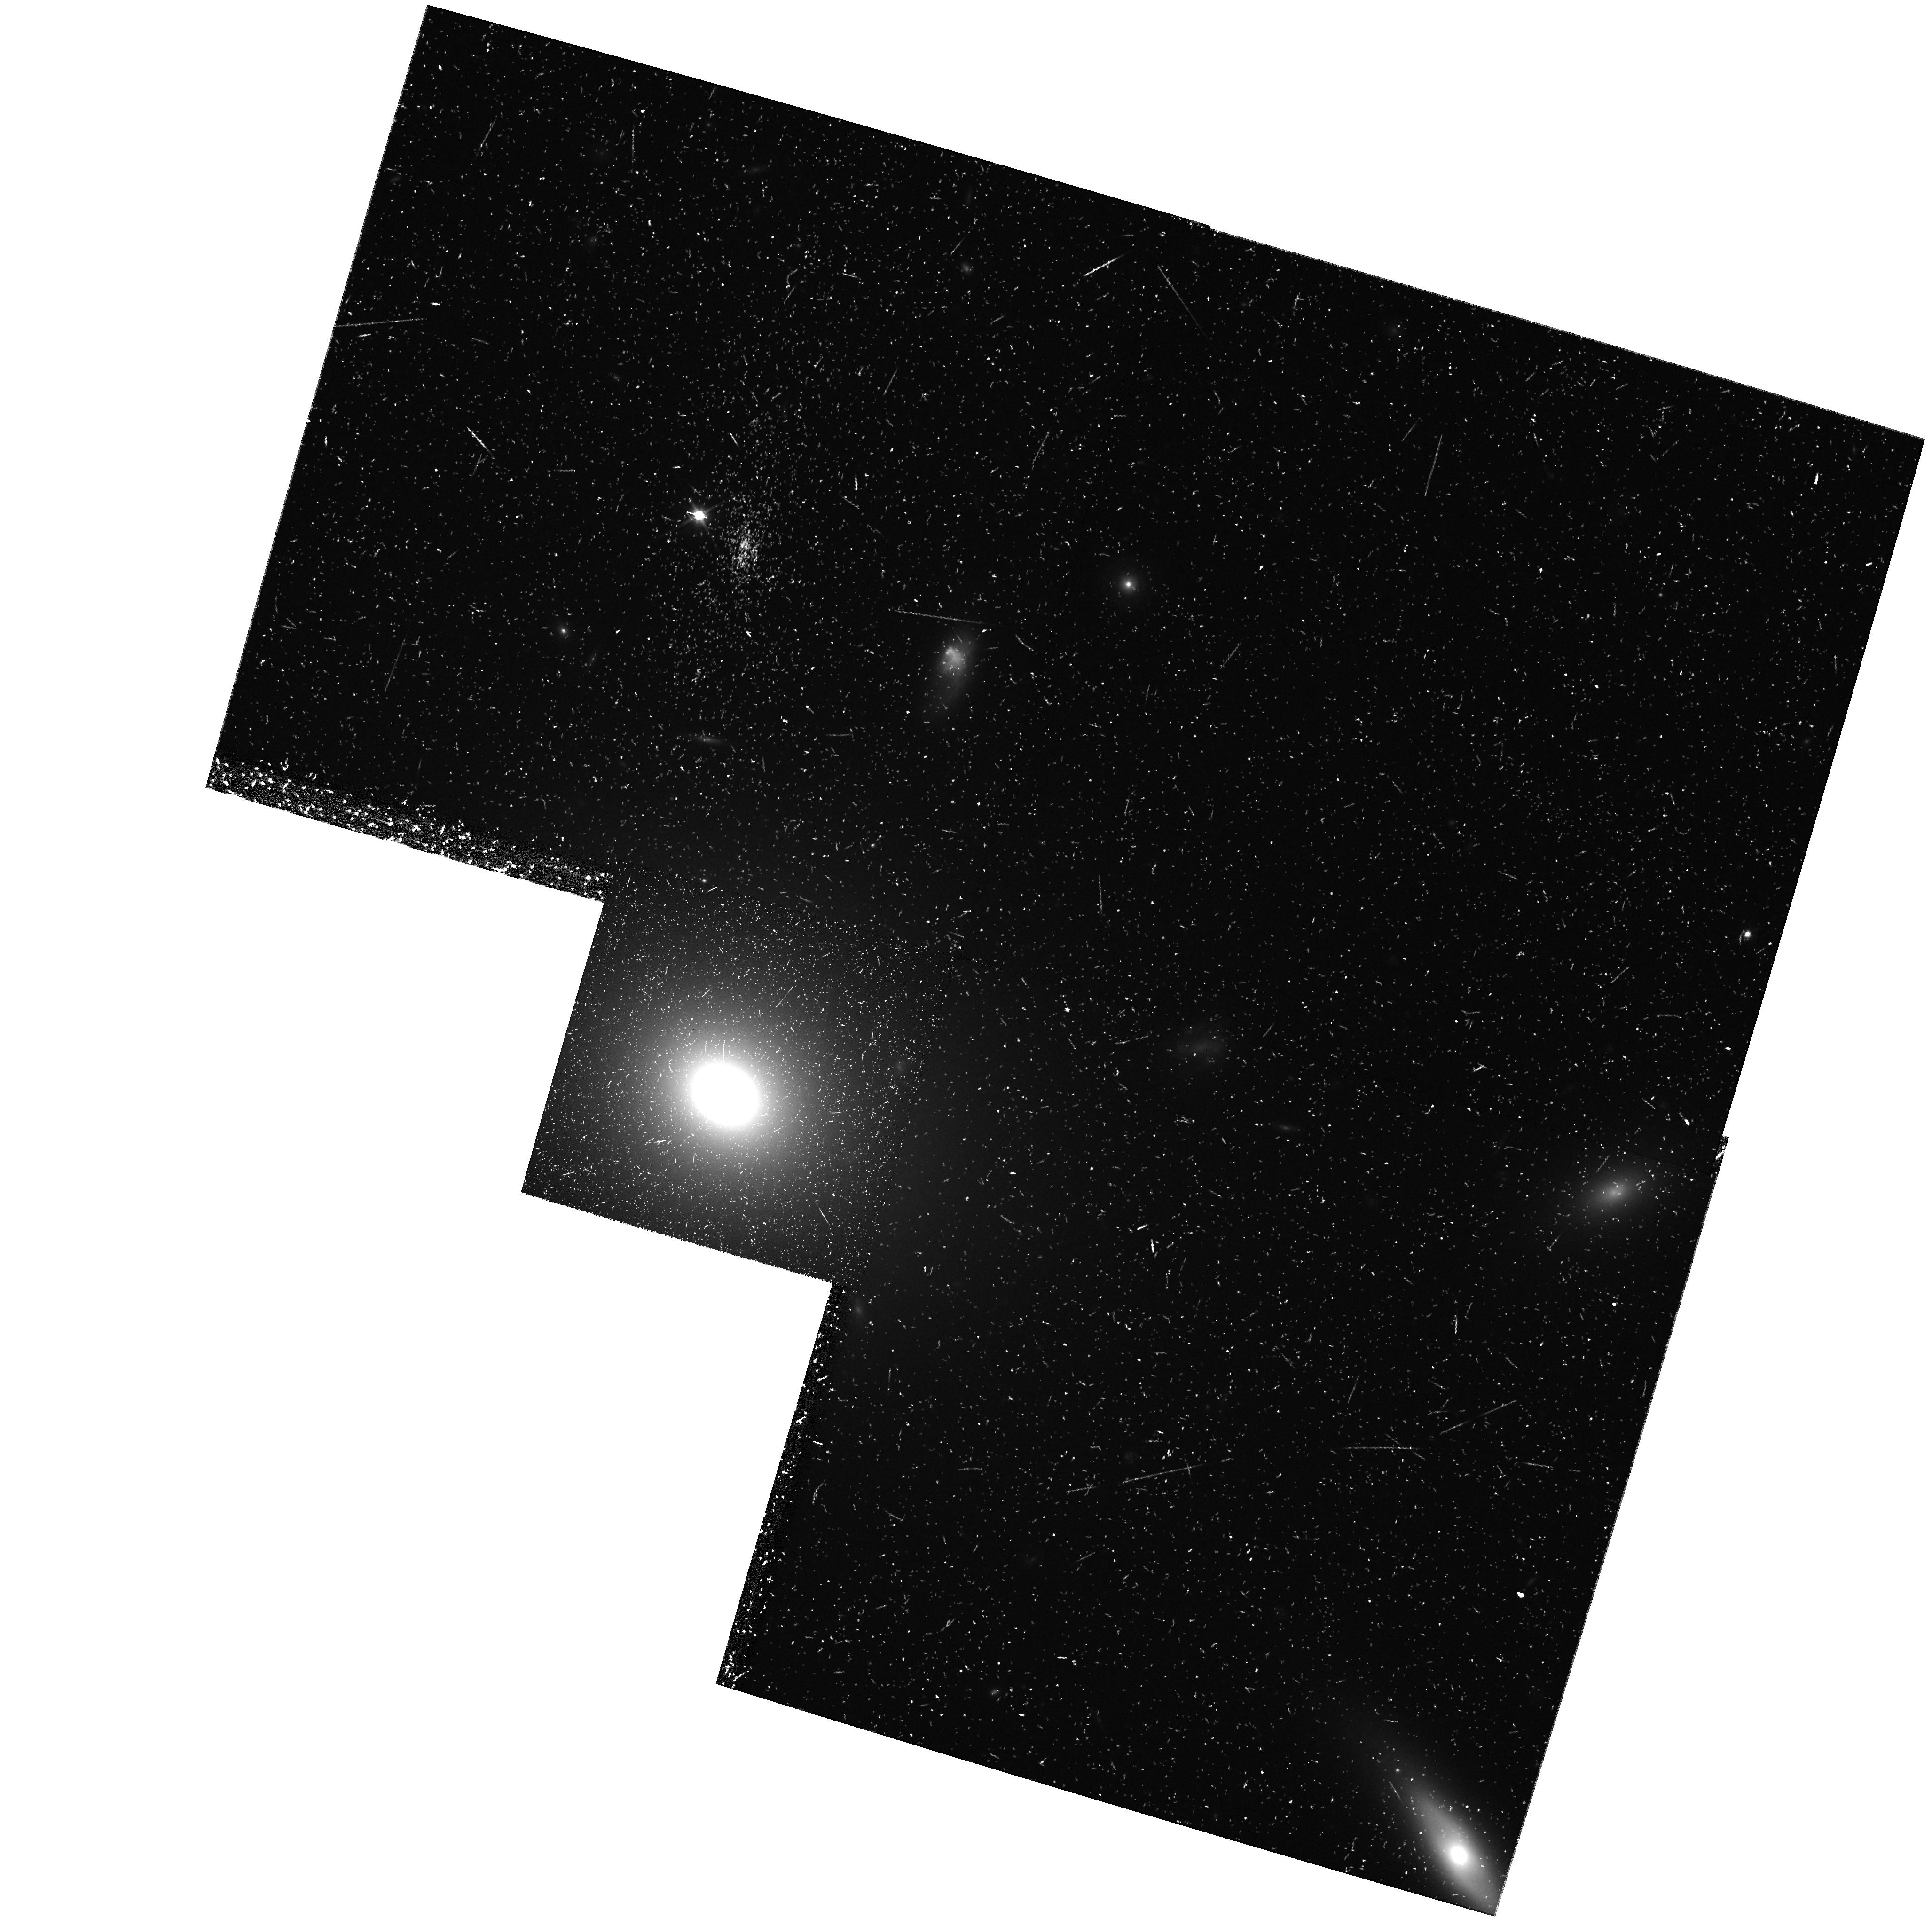
Target: NGC4926-DITHER4
Instrument: WFPC2/PC
Filter: F814W
Exposure: 43 min
Observation ID: hst_8200_08_wfpc2_pc_f814w_u5cp08

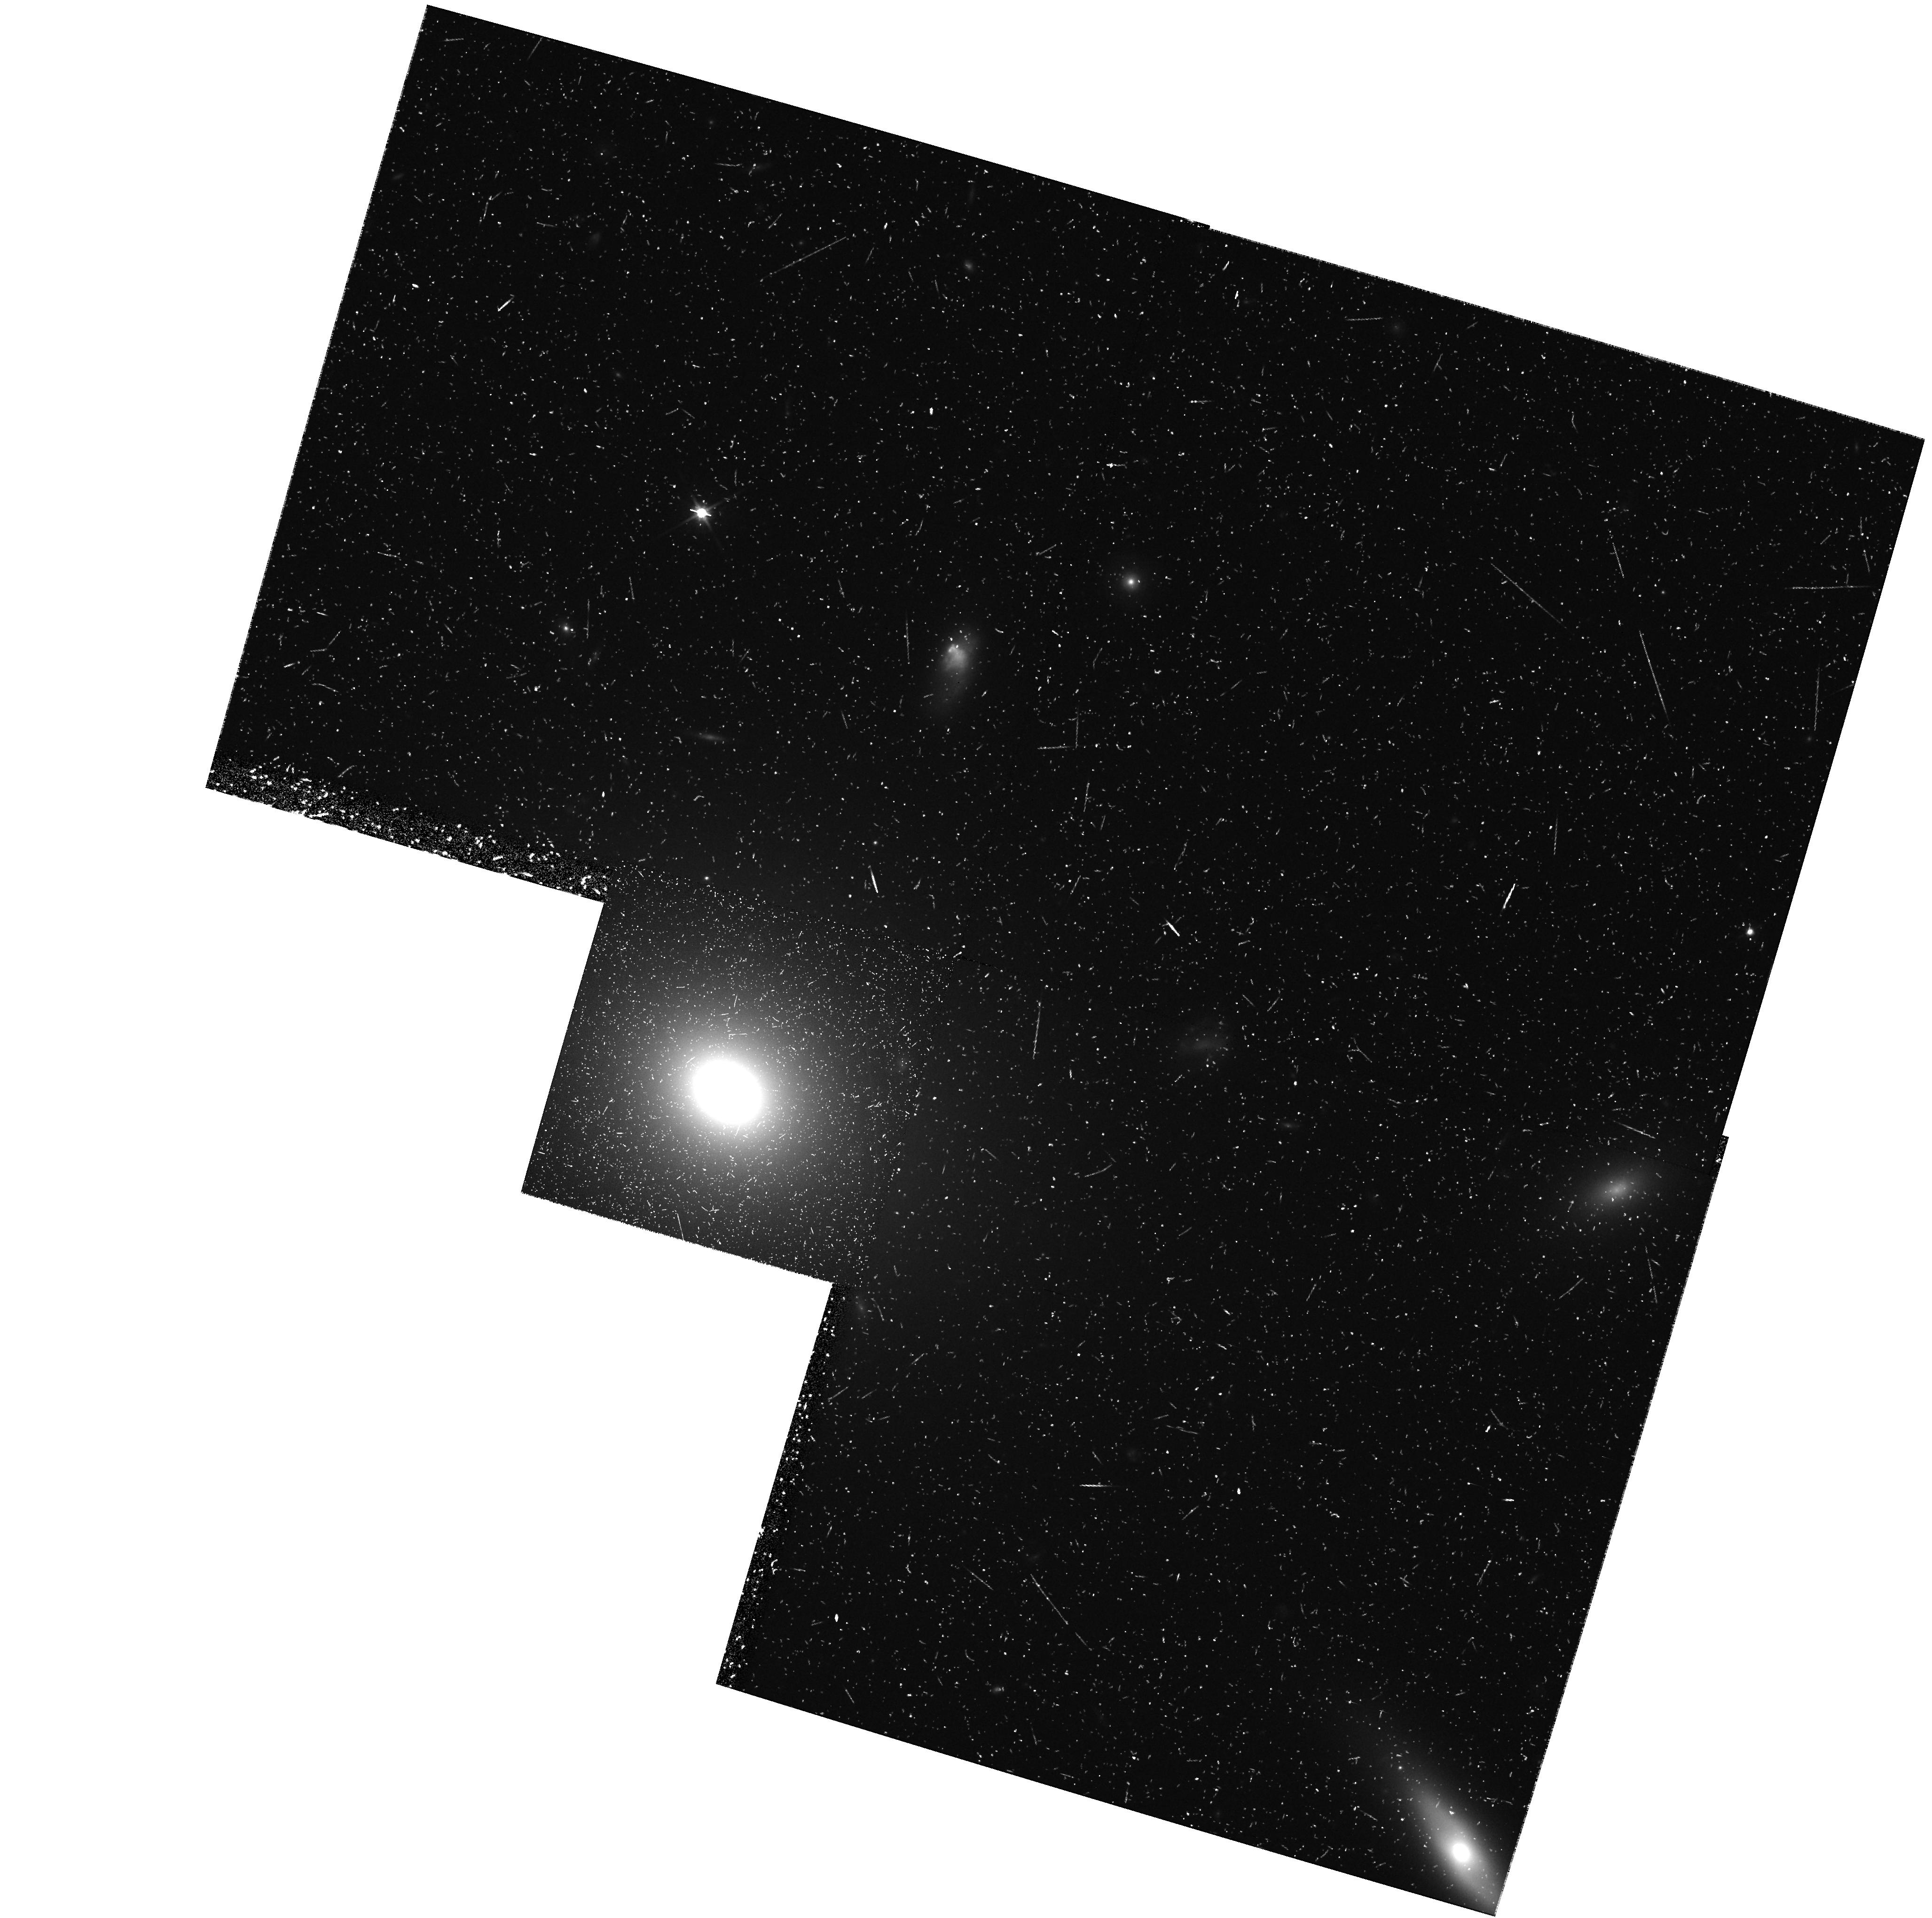
Target: NGC4926-DITHER2
Instrument: WFPC2/PC
Filter: F814W
Exposure: 43 min
Observation ID: hst_8200_06_wfpc2_pc_f814w_u5cp06

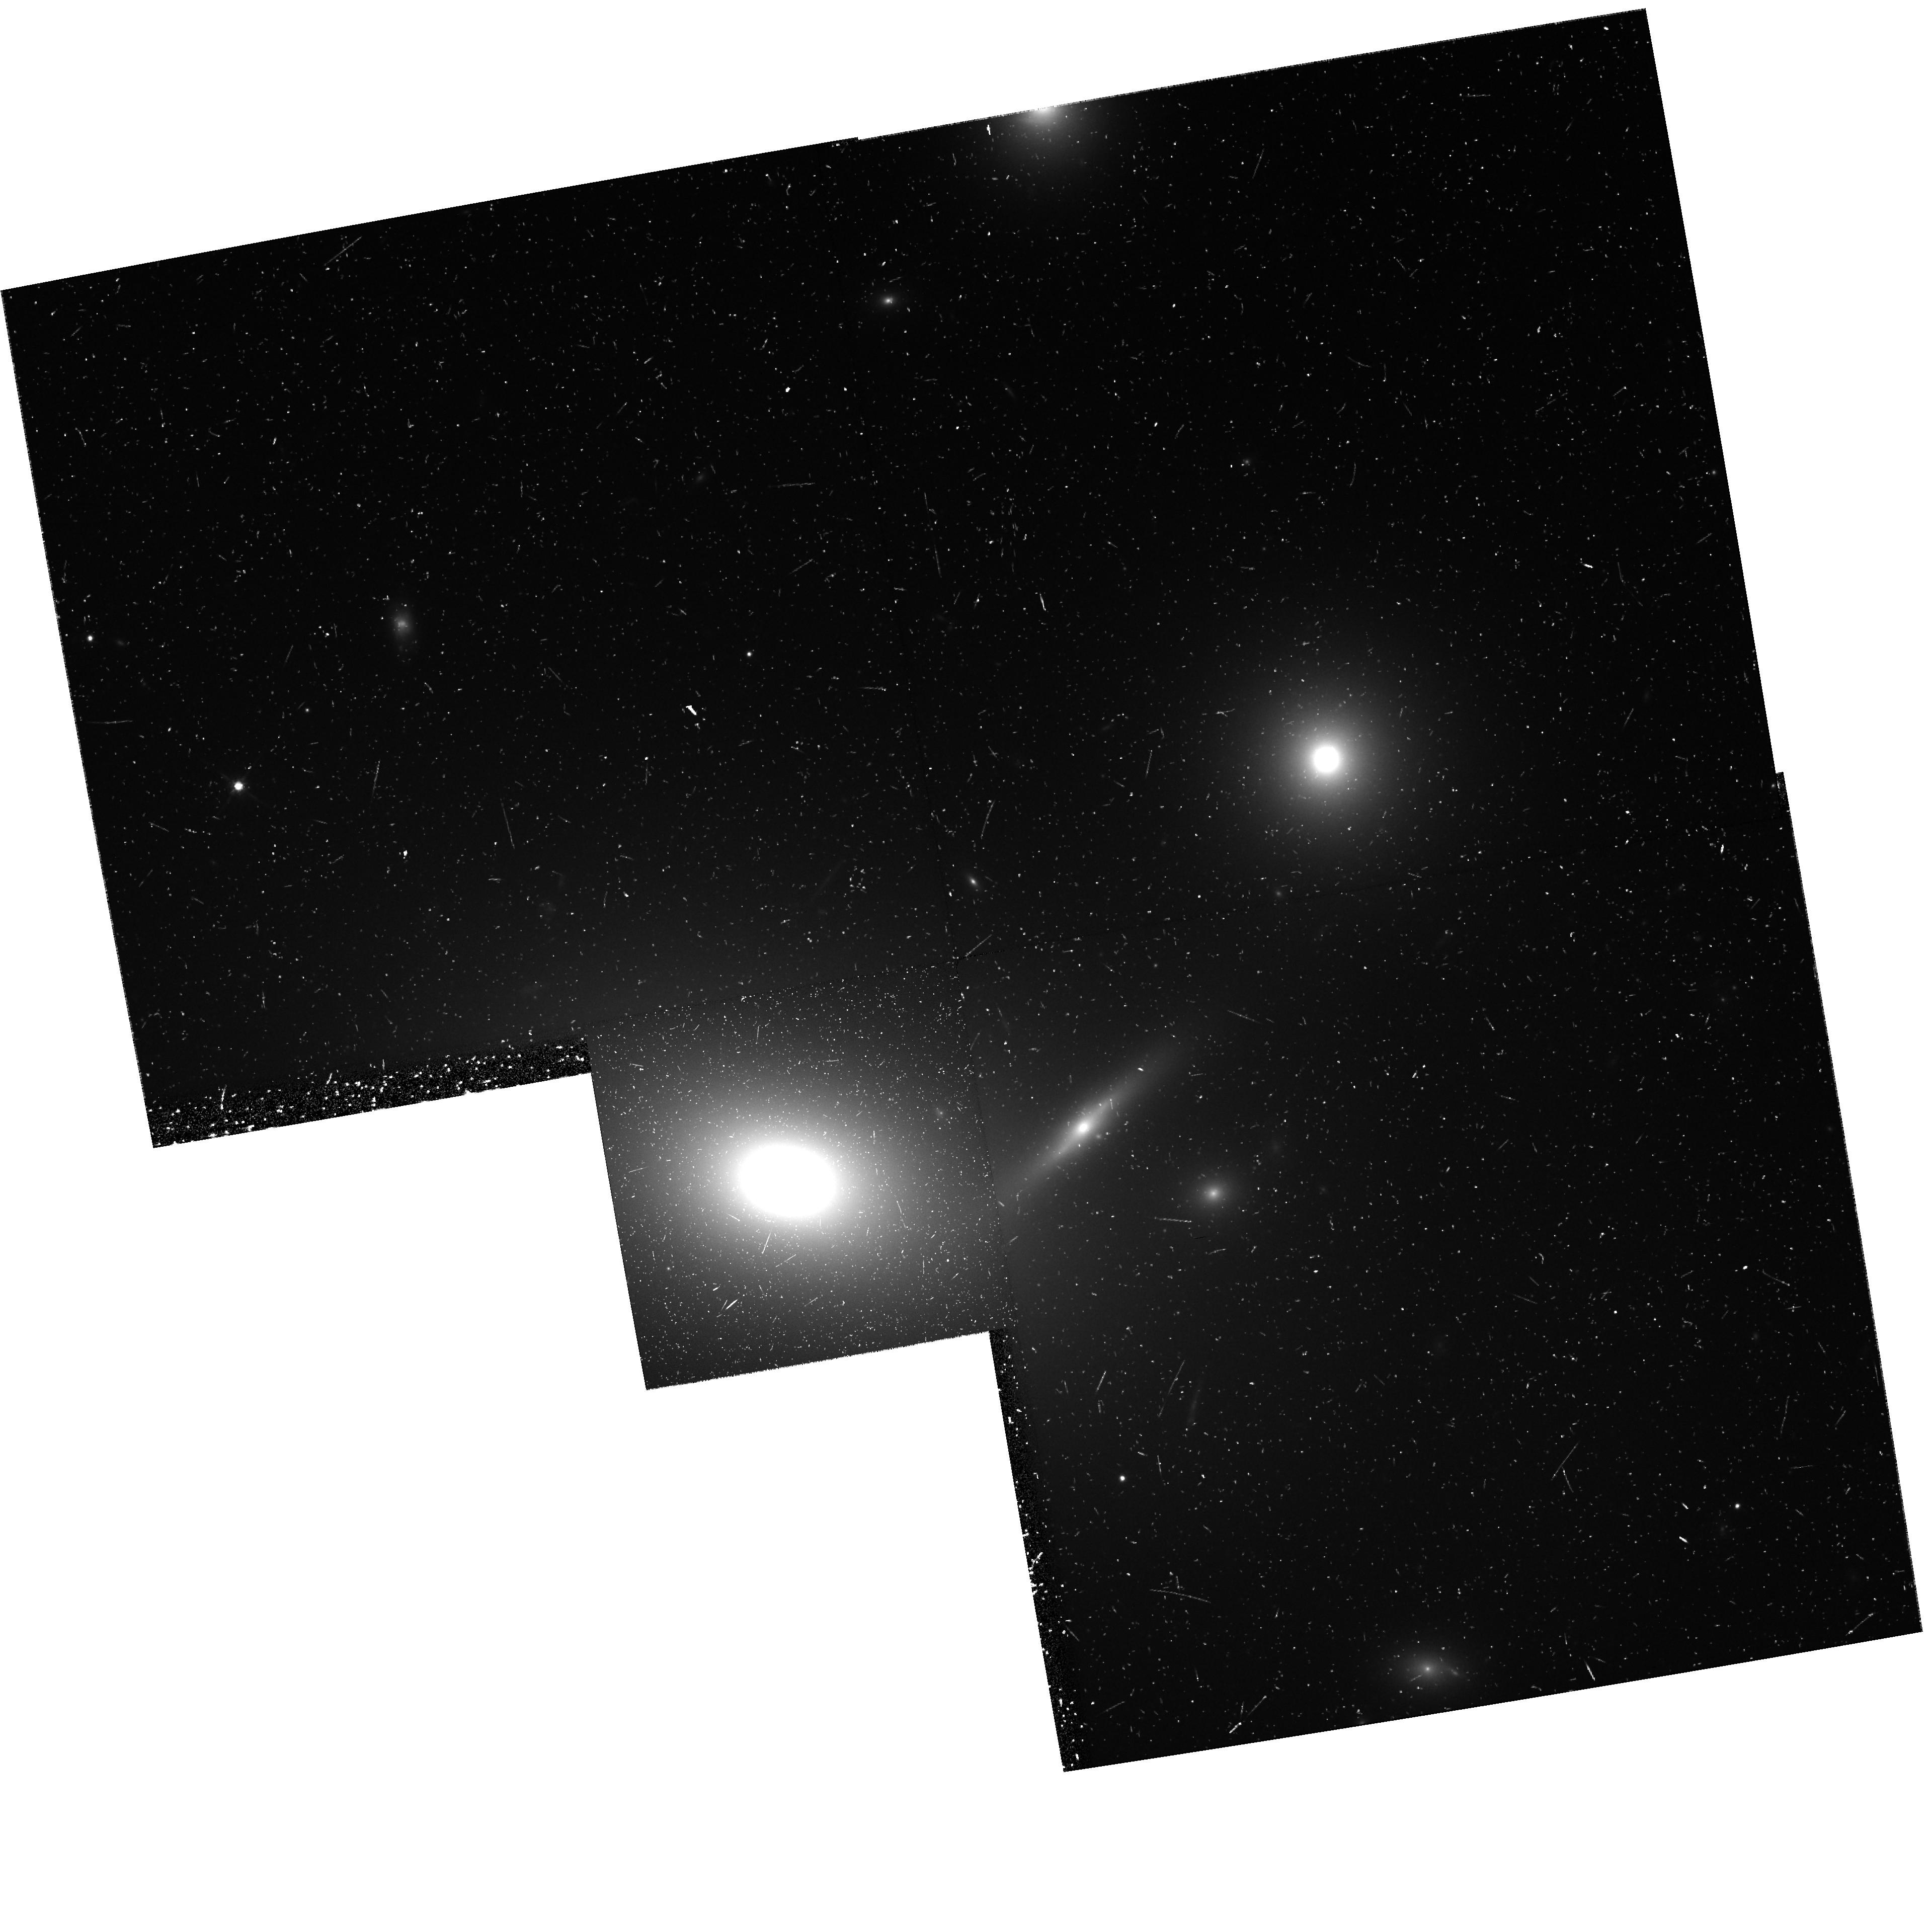
Target: NGC4889-DITHER1
Instrument: WFPC2/PC
Filter: F814W
Exposure: 43 min
Observation ID: hst_8200_01_wfpc2_pc_f814w_u5cp01

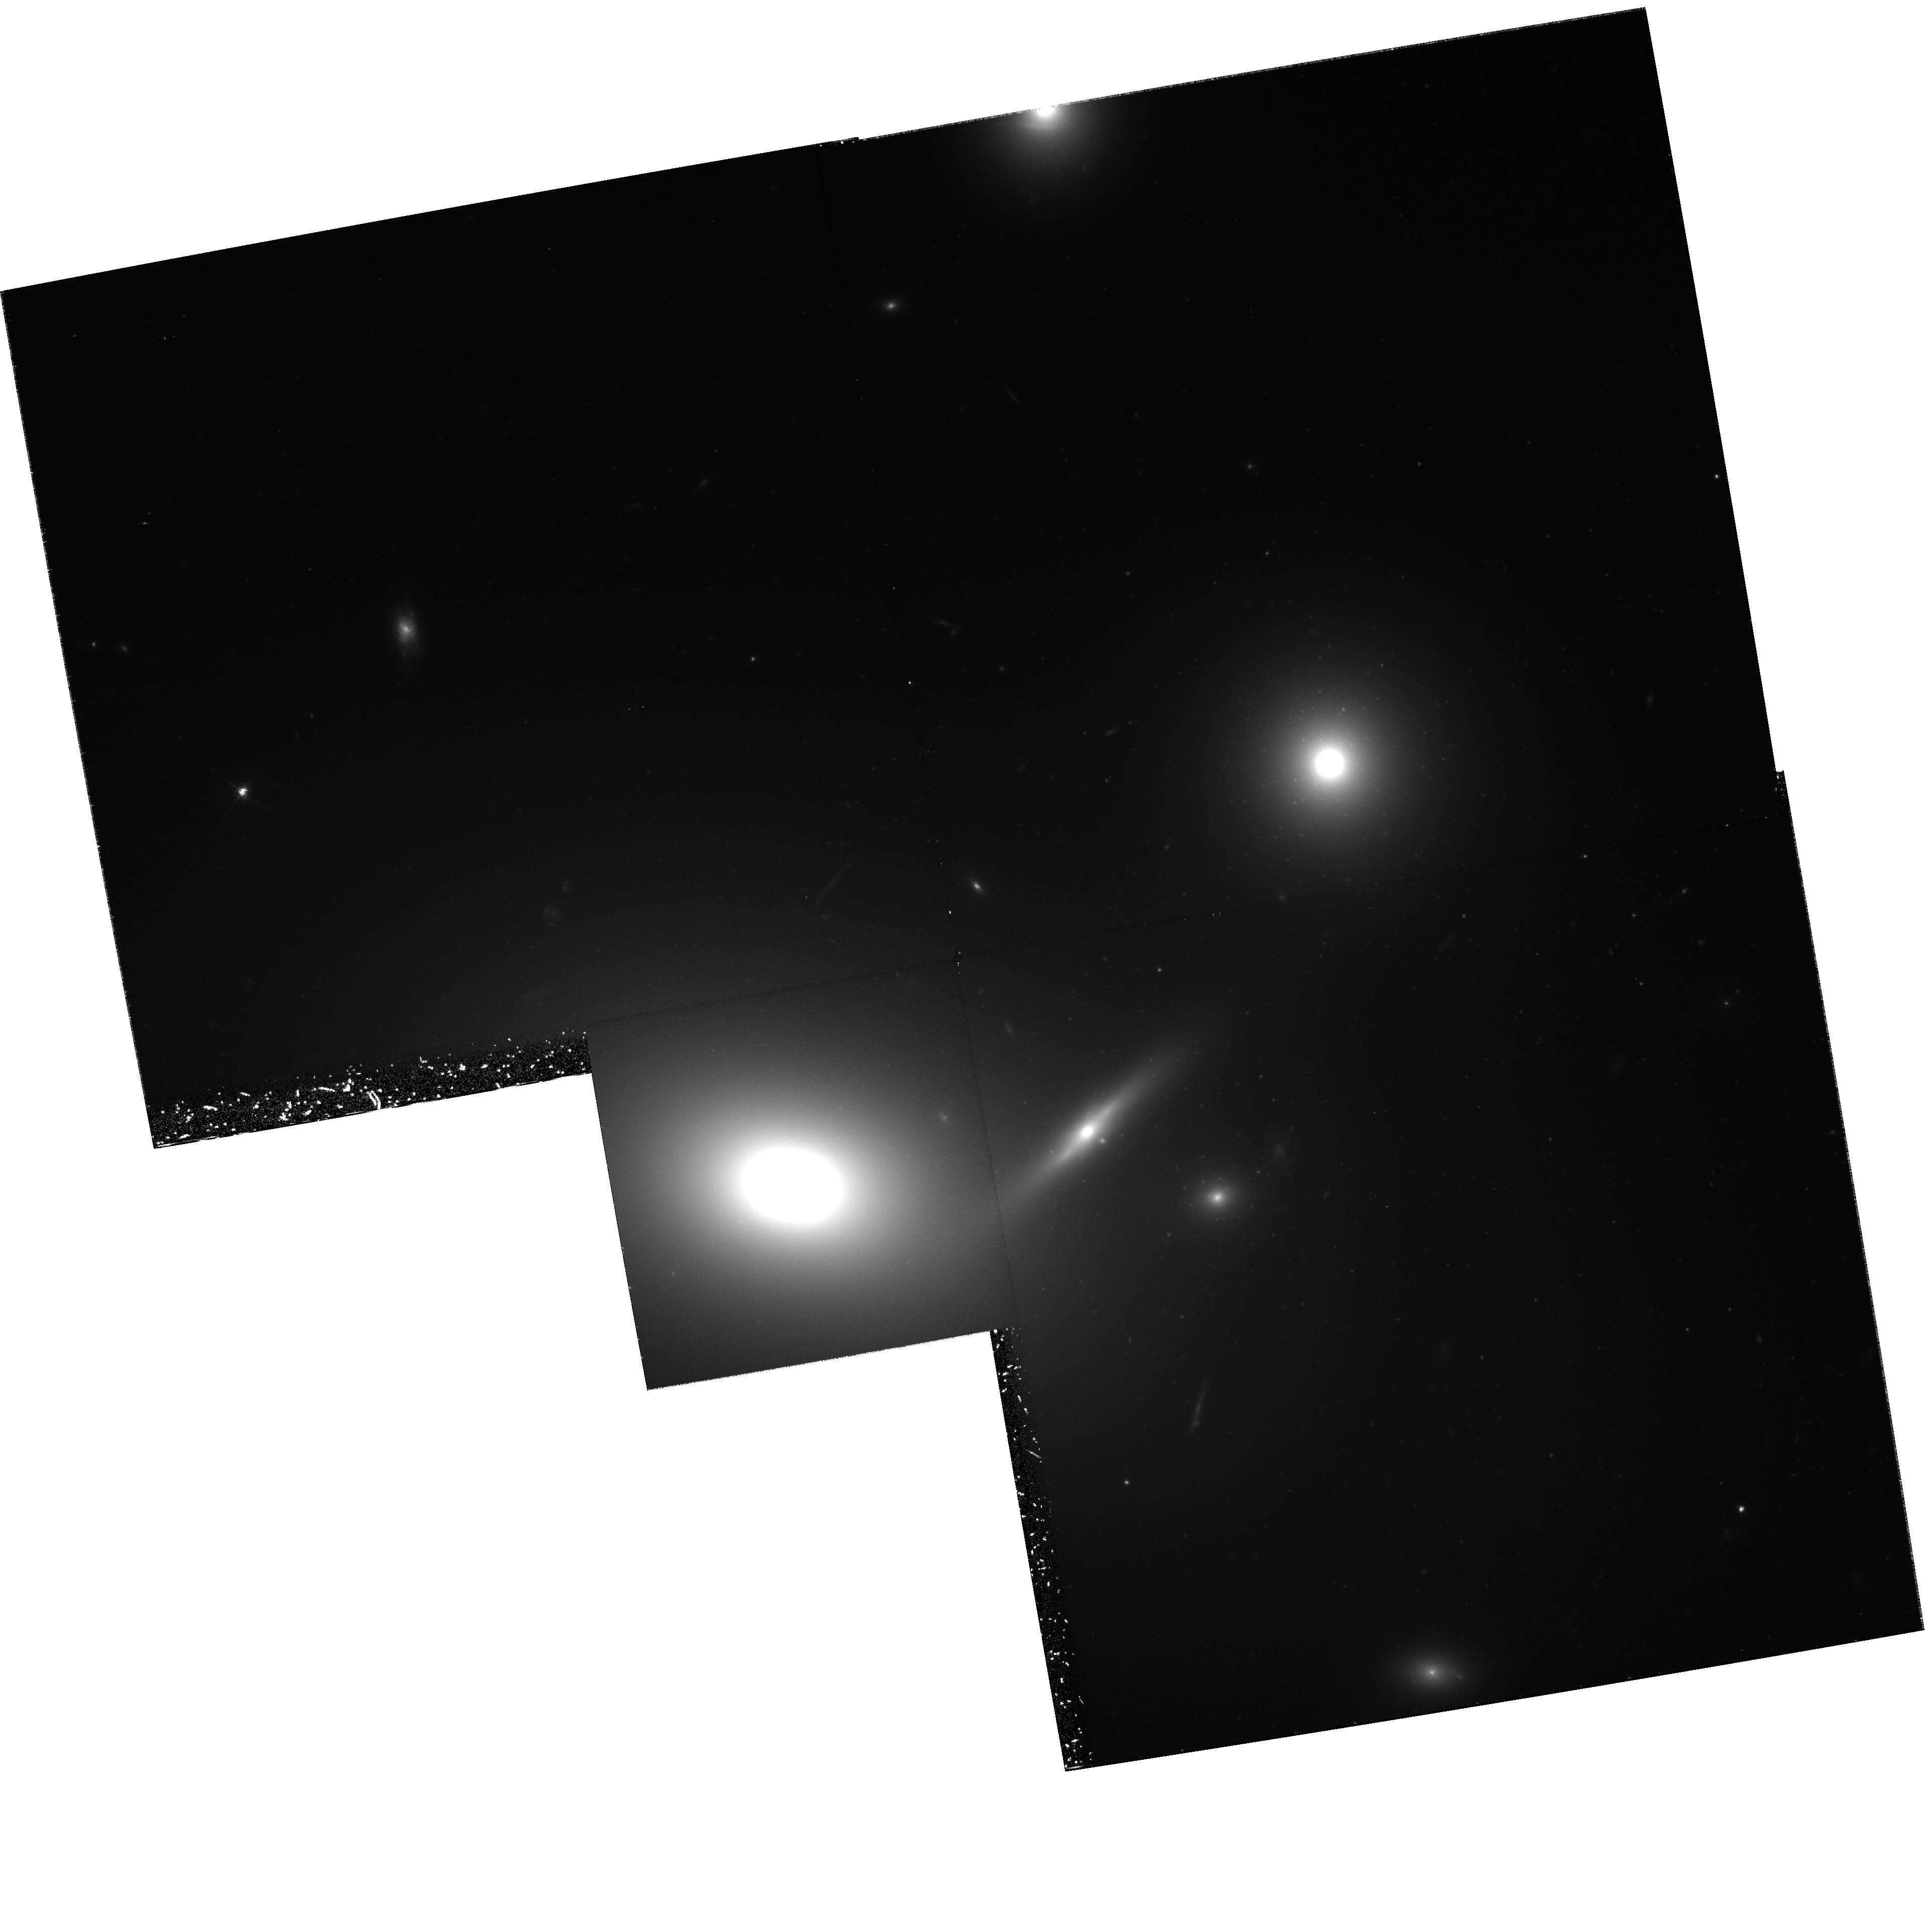
Target: NGC4889-DITHER4
Instrument: WFPC2/PC
Filter: F606W
Exposure: 2.2 h
Observation ID: hst_8200_04_wfpc2_pc_f606w_u5cp04

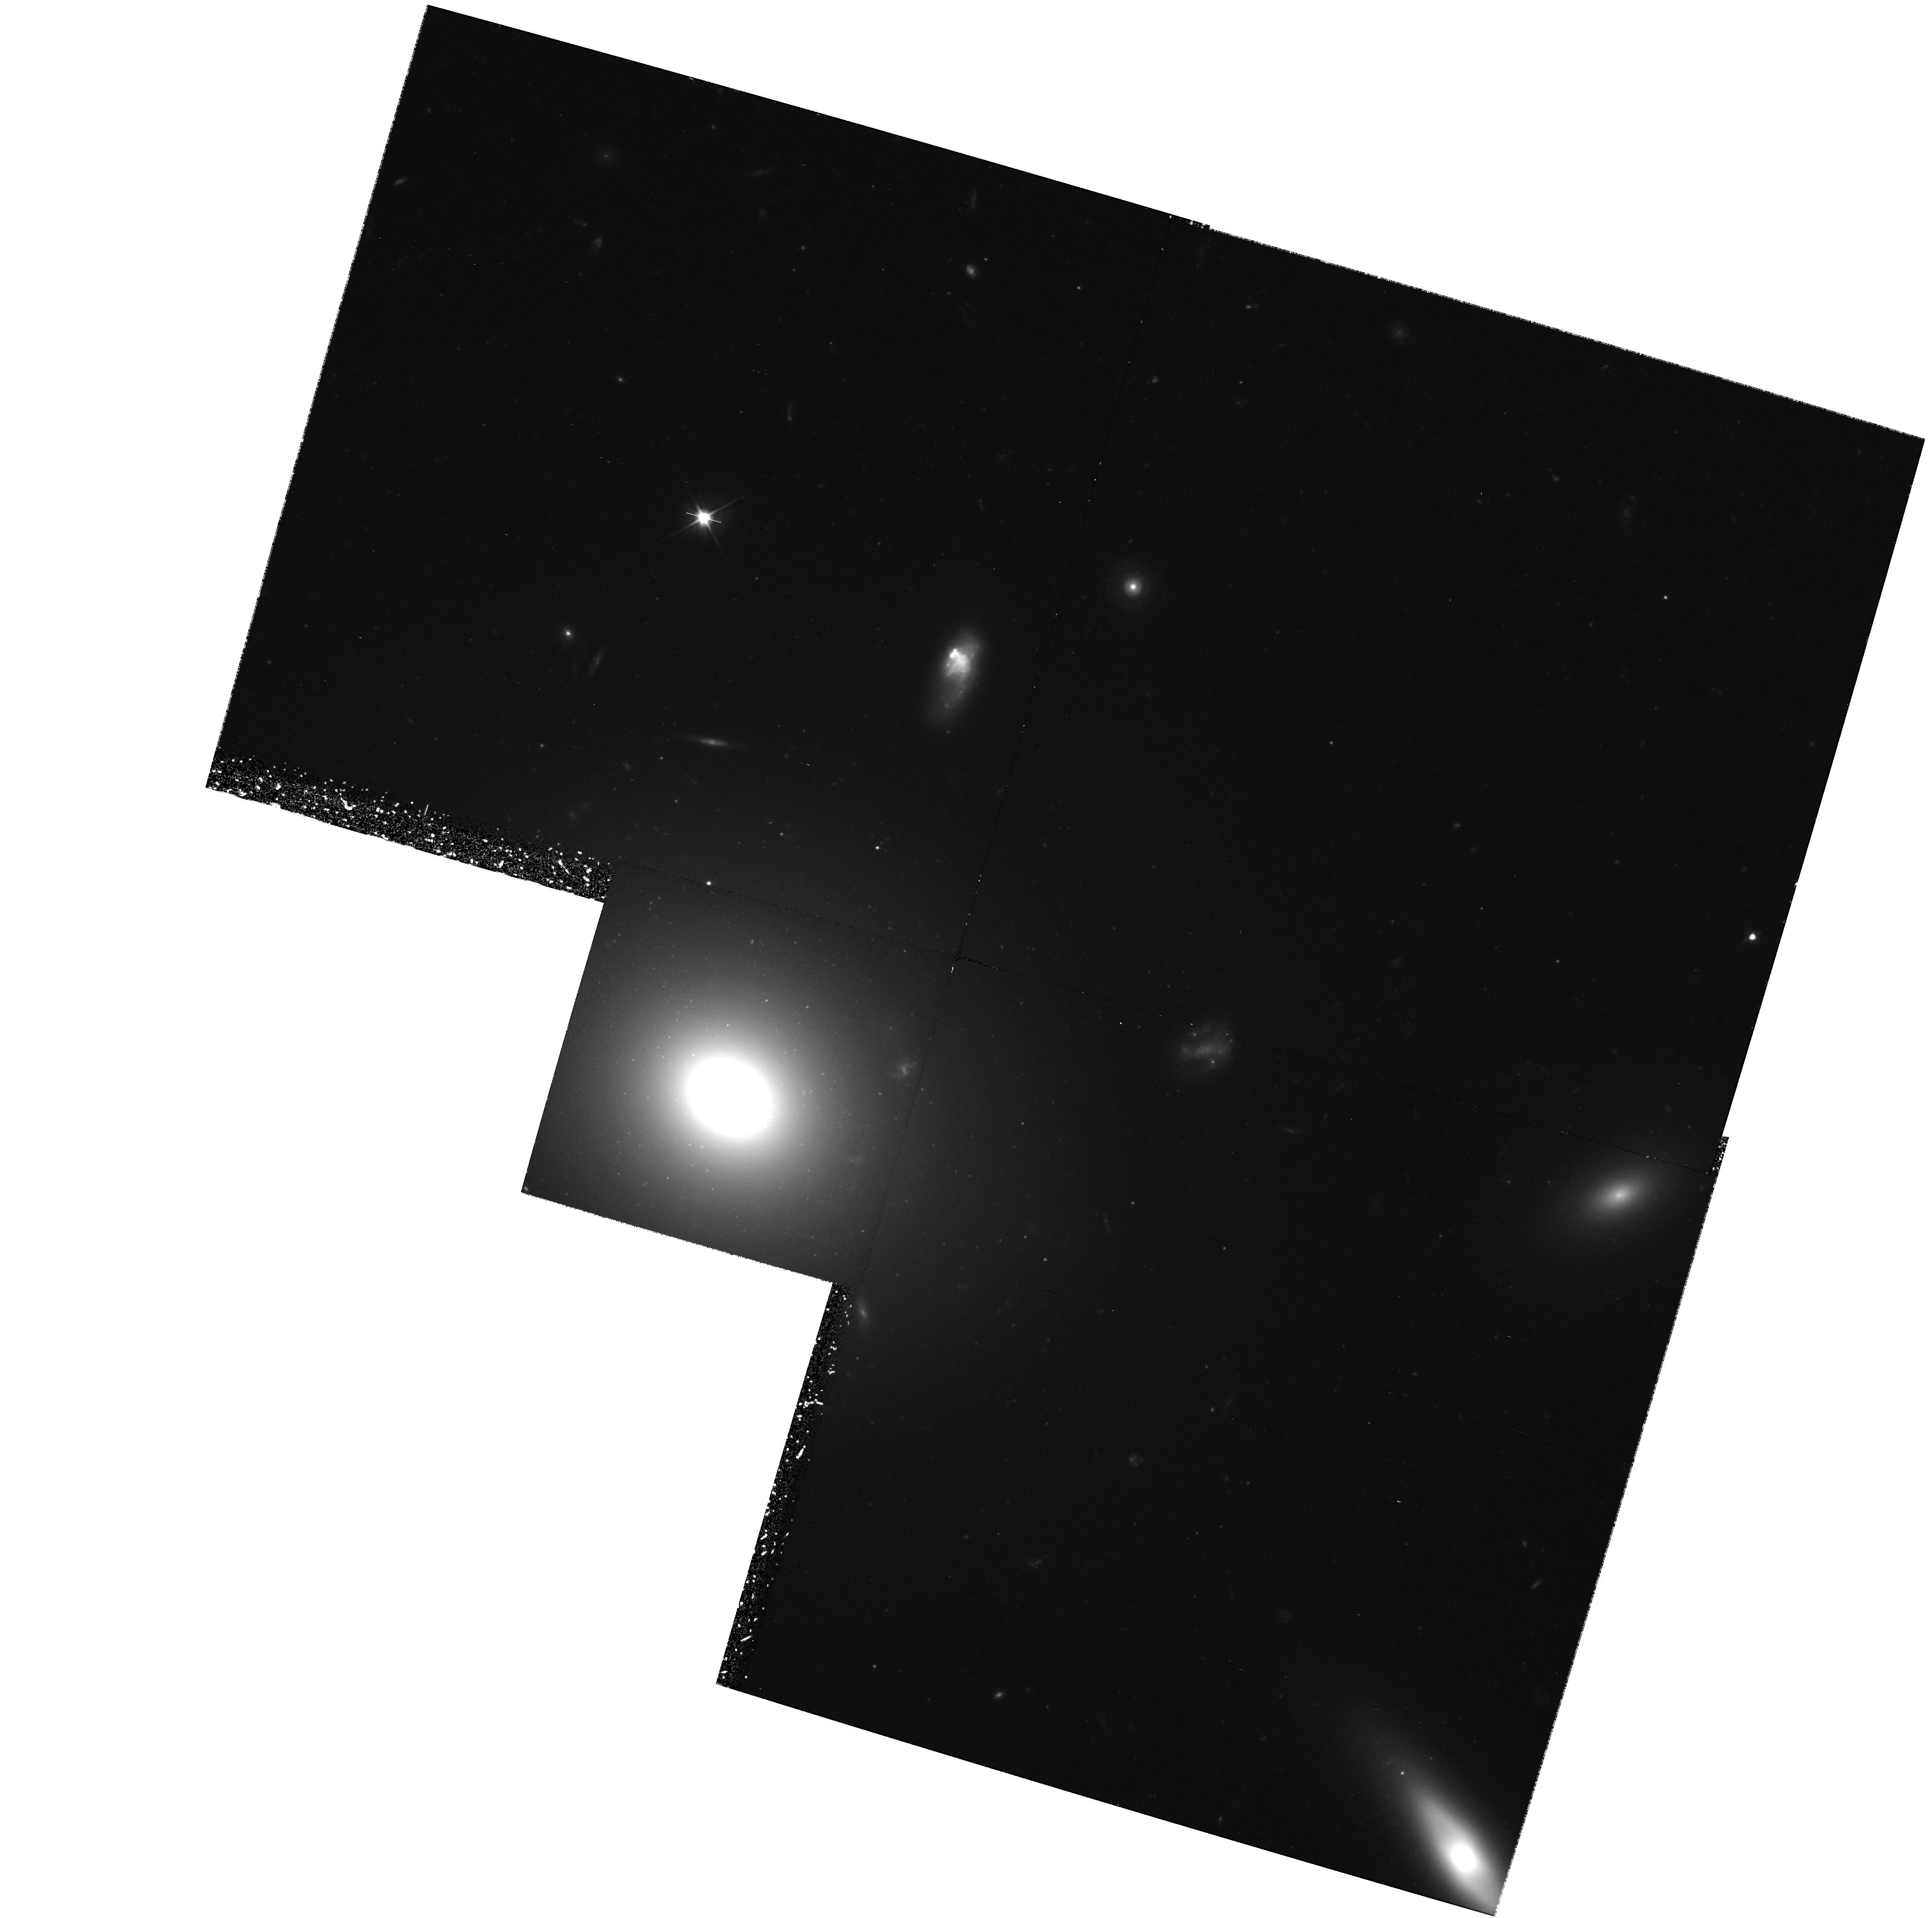
Target: NGC4926-DITHER3
Instrument: WFPC2/PC
Filter: F606W
Exposure: 2.2 h
Observation ID: hst_8200_07_wfpc2_pc_f606w_u5cp07

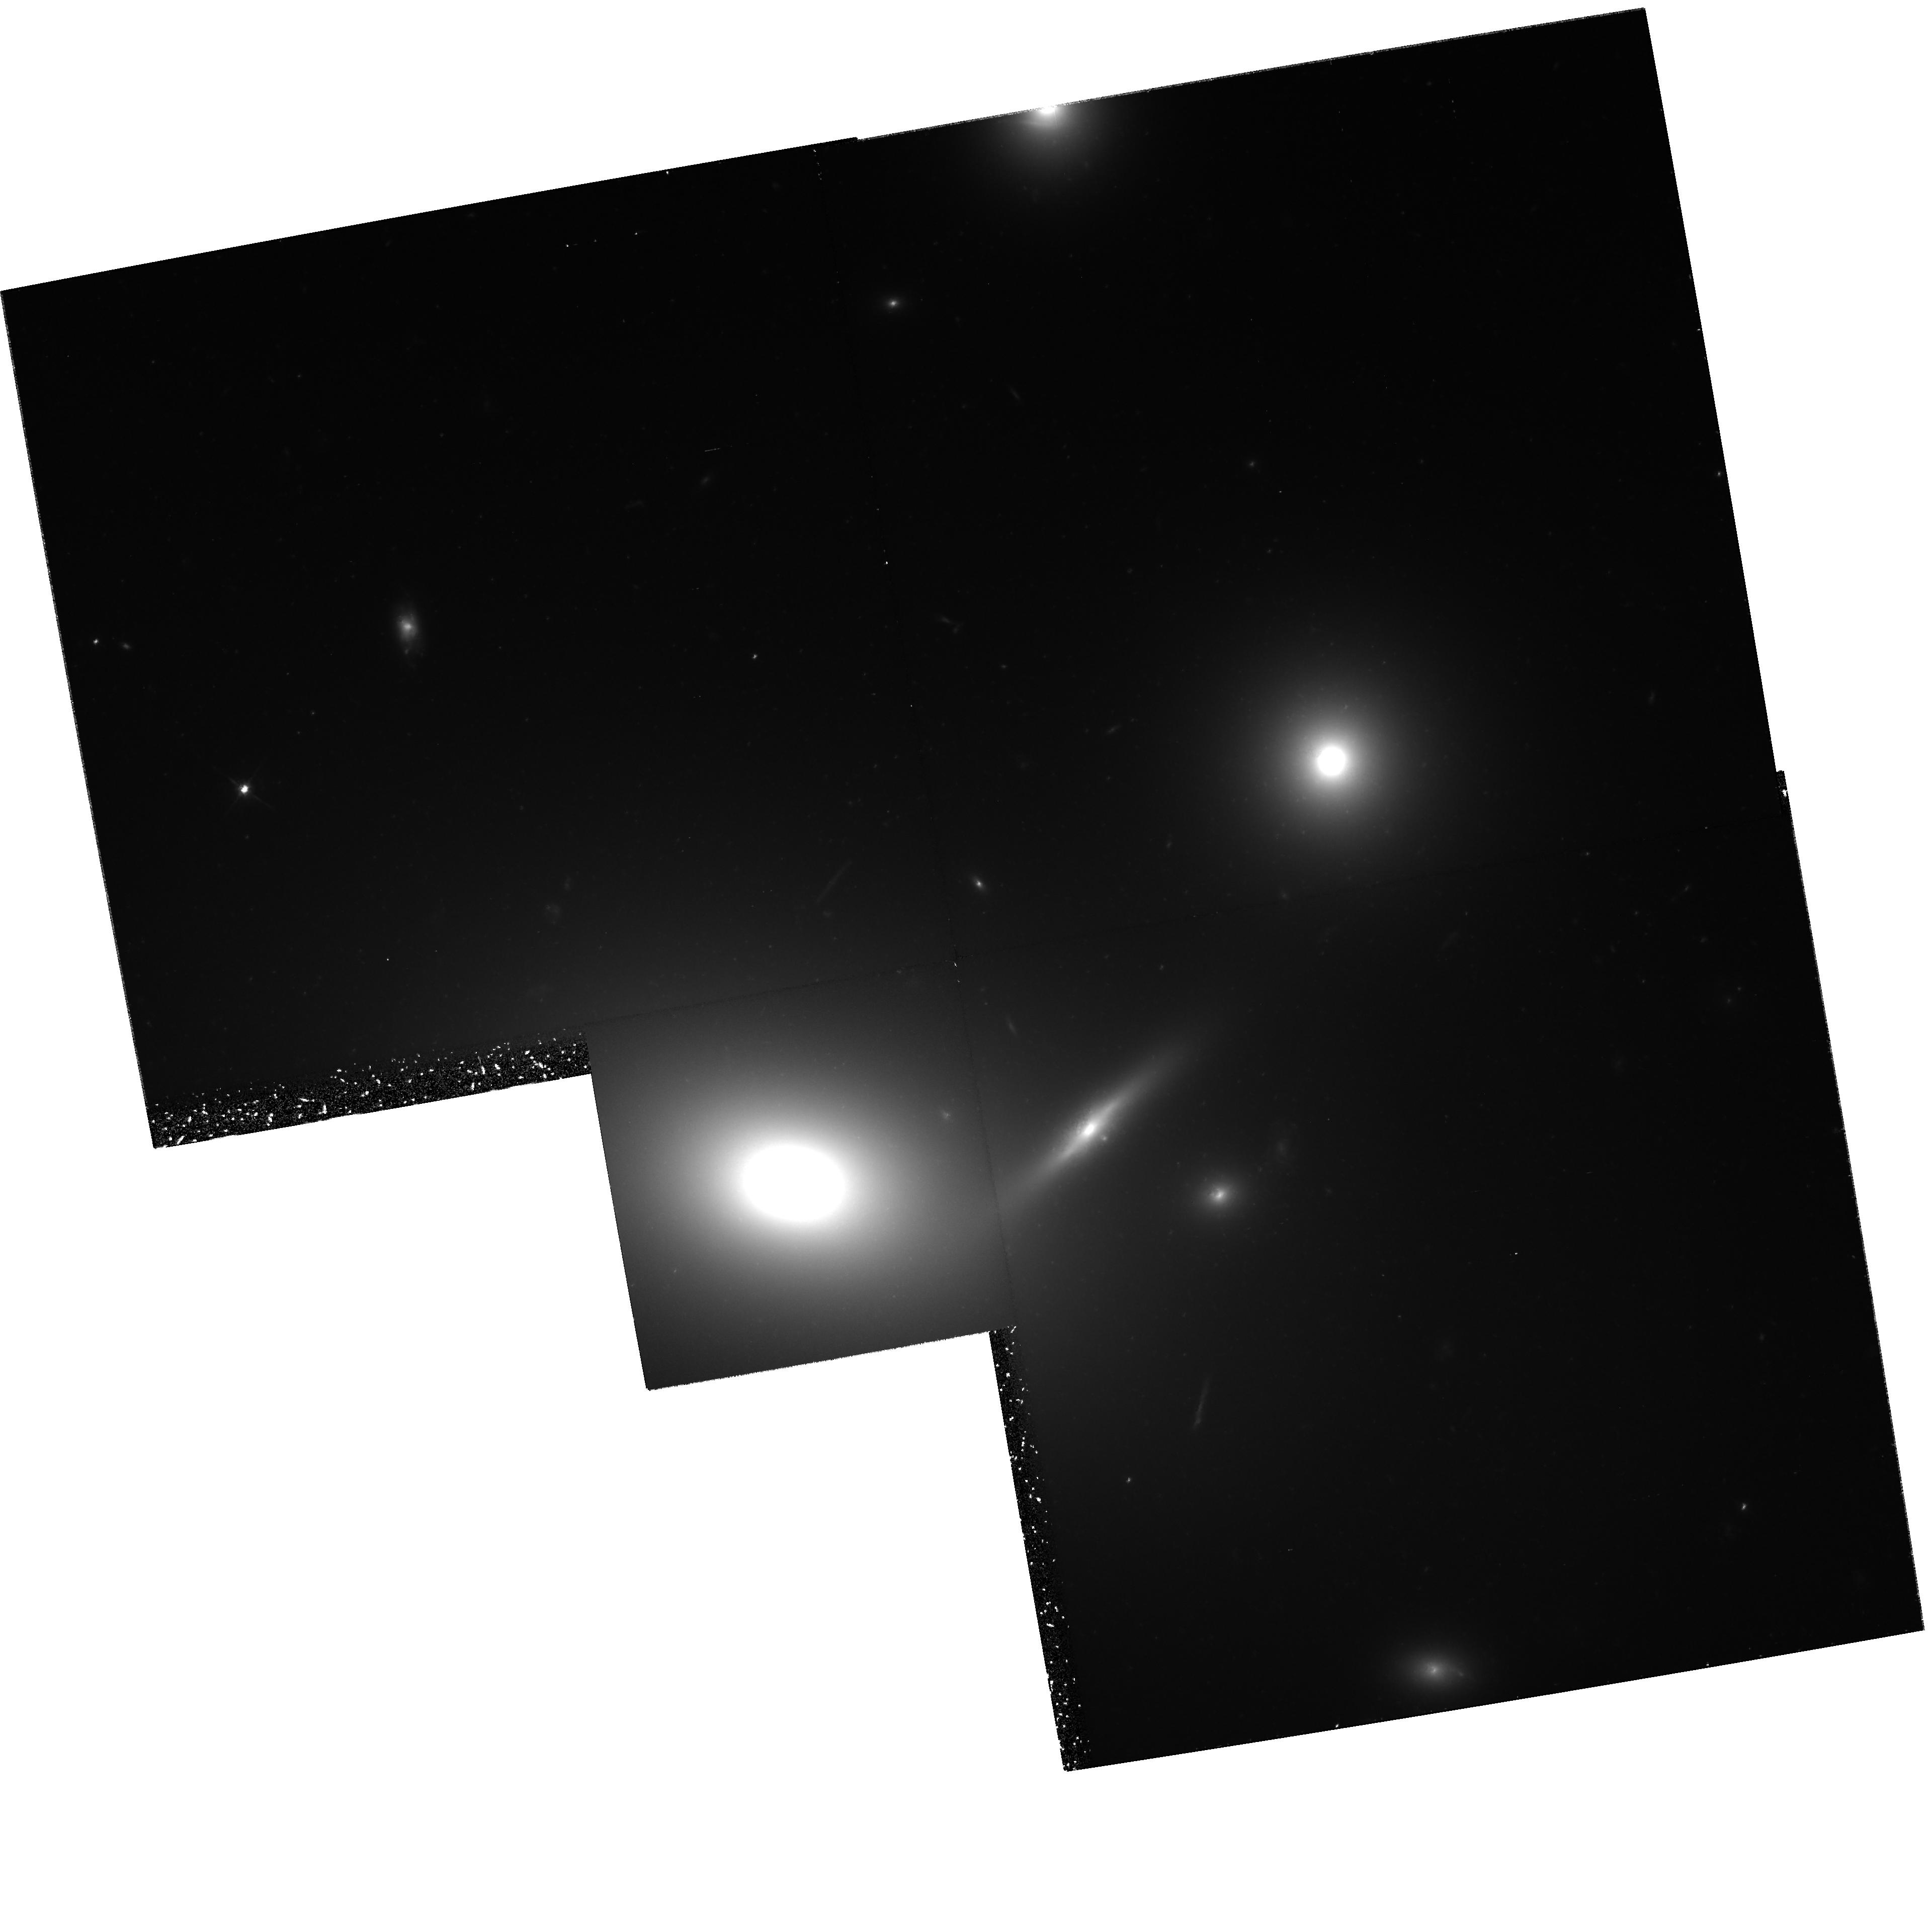
Target: NGC4889-DITHER2
Instrument: WFPC2/PC
Filter: F606W
Exposure: 2.2 h
Observation ID: hst_8200_02_wfpc2_pc_f606w_u5cp02

Globular Cluster Systems in Three Giant Coma Ellipticals (PI: Harris, William Edgar)

What we know about the Coma ellipticals so far (NGC 4874, 4881, IC 4051 from Cycle 4, 5) present serious challenges to virtually every one of the current formation scenarios for globular cluster systems. Coma is the densest and richest cluster of galaxies in which globular cluster populations lie within reach of the HST cameras. We will investigate this rich proving ground further by deep V, I WFPC2 imaging of two more of its giant ellipticals: the central (non-cD) supergiant NGC 4889, and a normal isolated luminous gE in the core region, NGC 4926. These targets will extend the range of parameter space that we have sampled in the systematics of globular cluster populations.